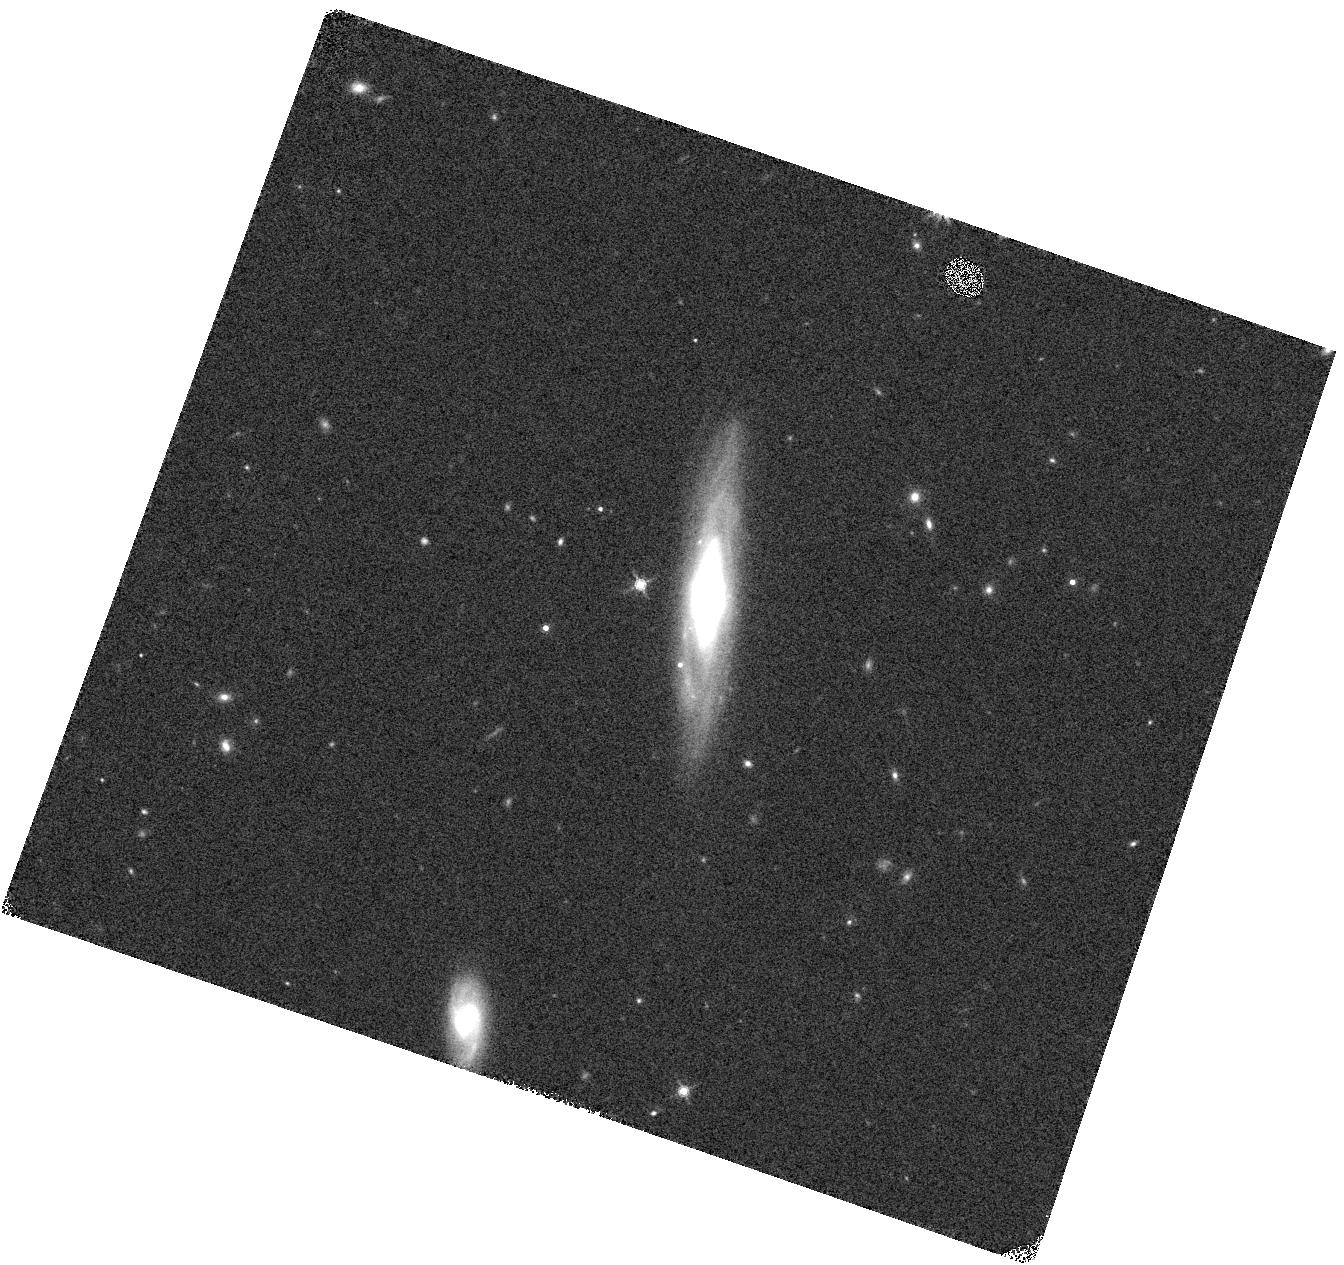
Target: GRB
Instrument: WFC3/IR
Filter: F160W
Exposure: 2 min
Observation ID: hst_15089_02_wfc3_ir_f160w_idlk02

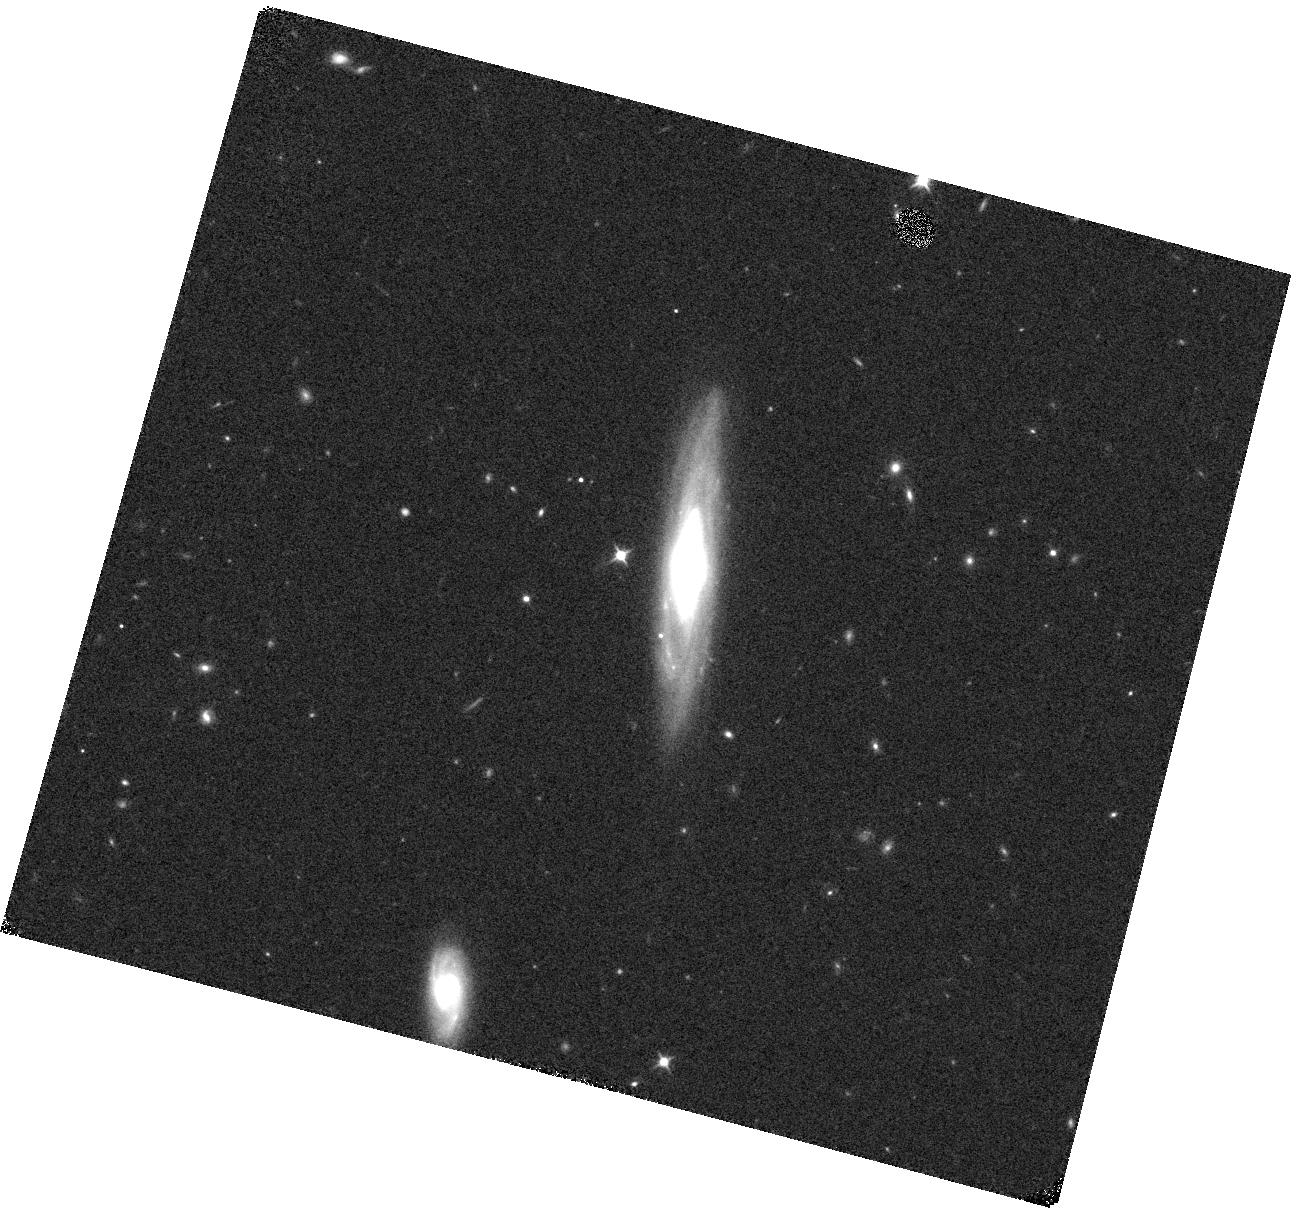
Target: GRB
Instrument: WFC3/IR
Filter: F110W
Exposure: 2 min
Observation ID: hst_15089_03_wfc3_ir_f110w_idlk03

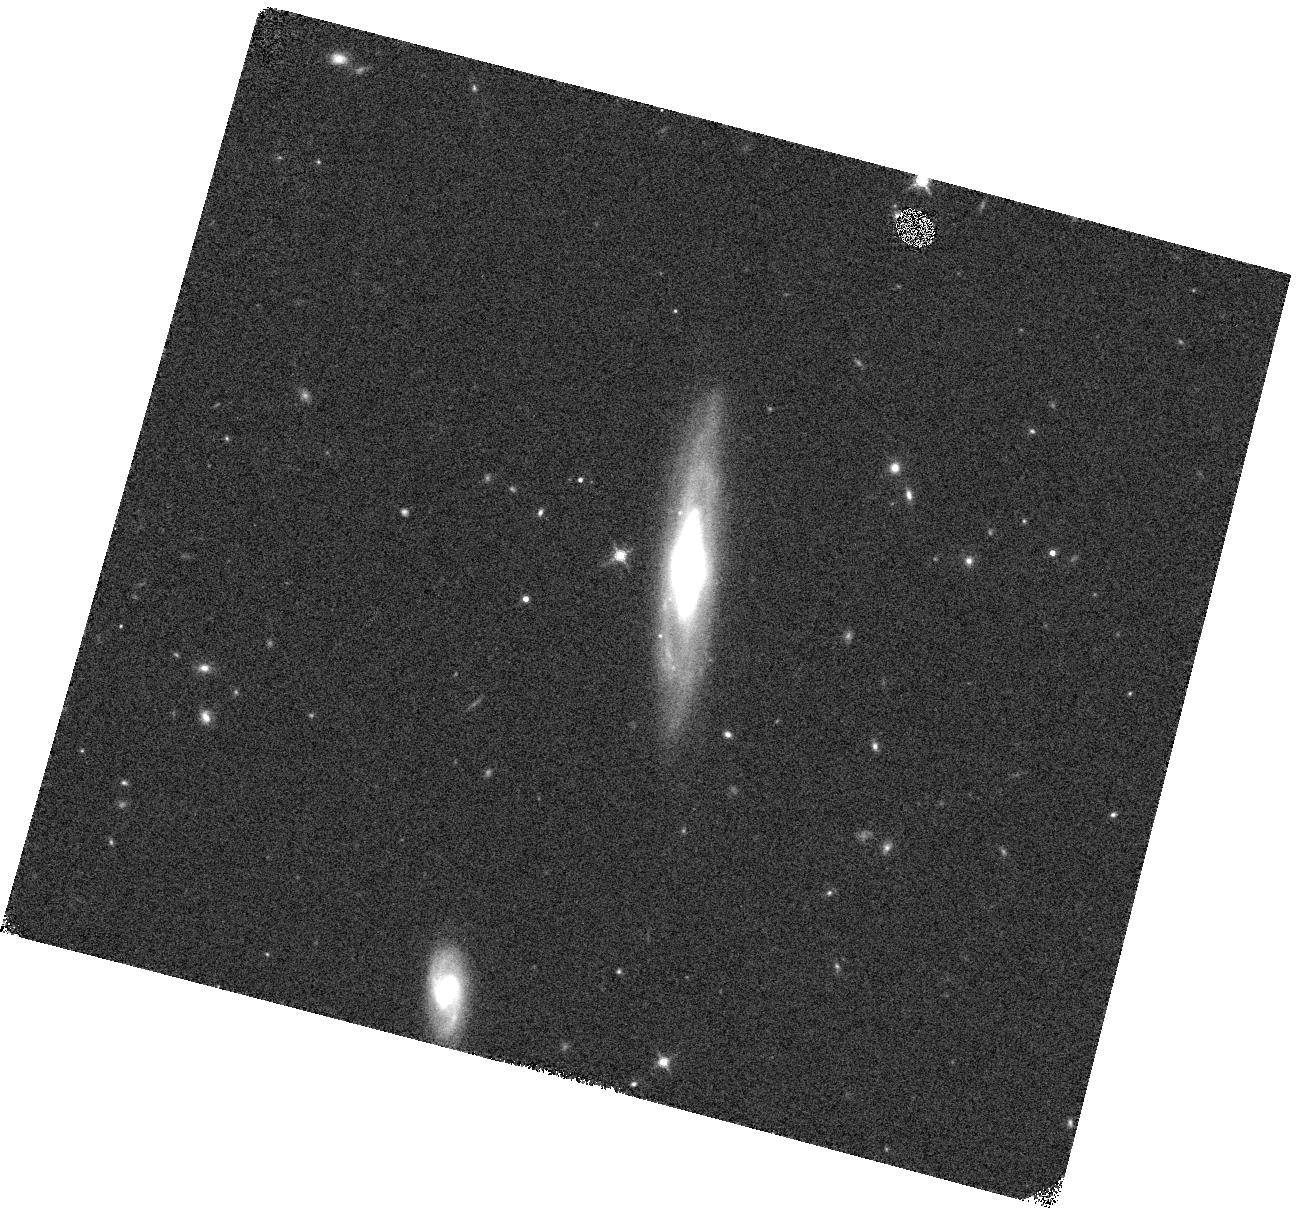
Target: GRB
Instrument: WFC3/IR
Filter: F160W
Exposure: 2 min
Observation ID: hst_15089_04_wfc3_ir_f160w_idlk04

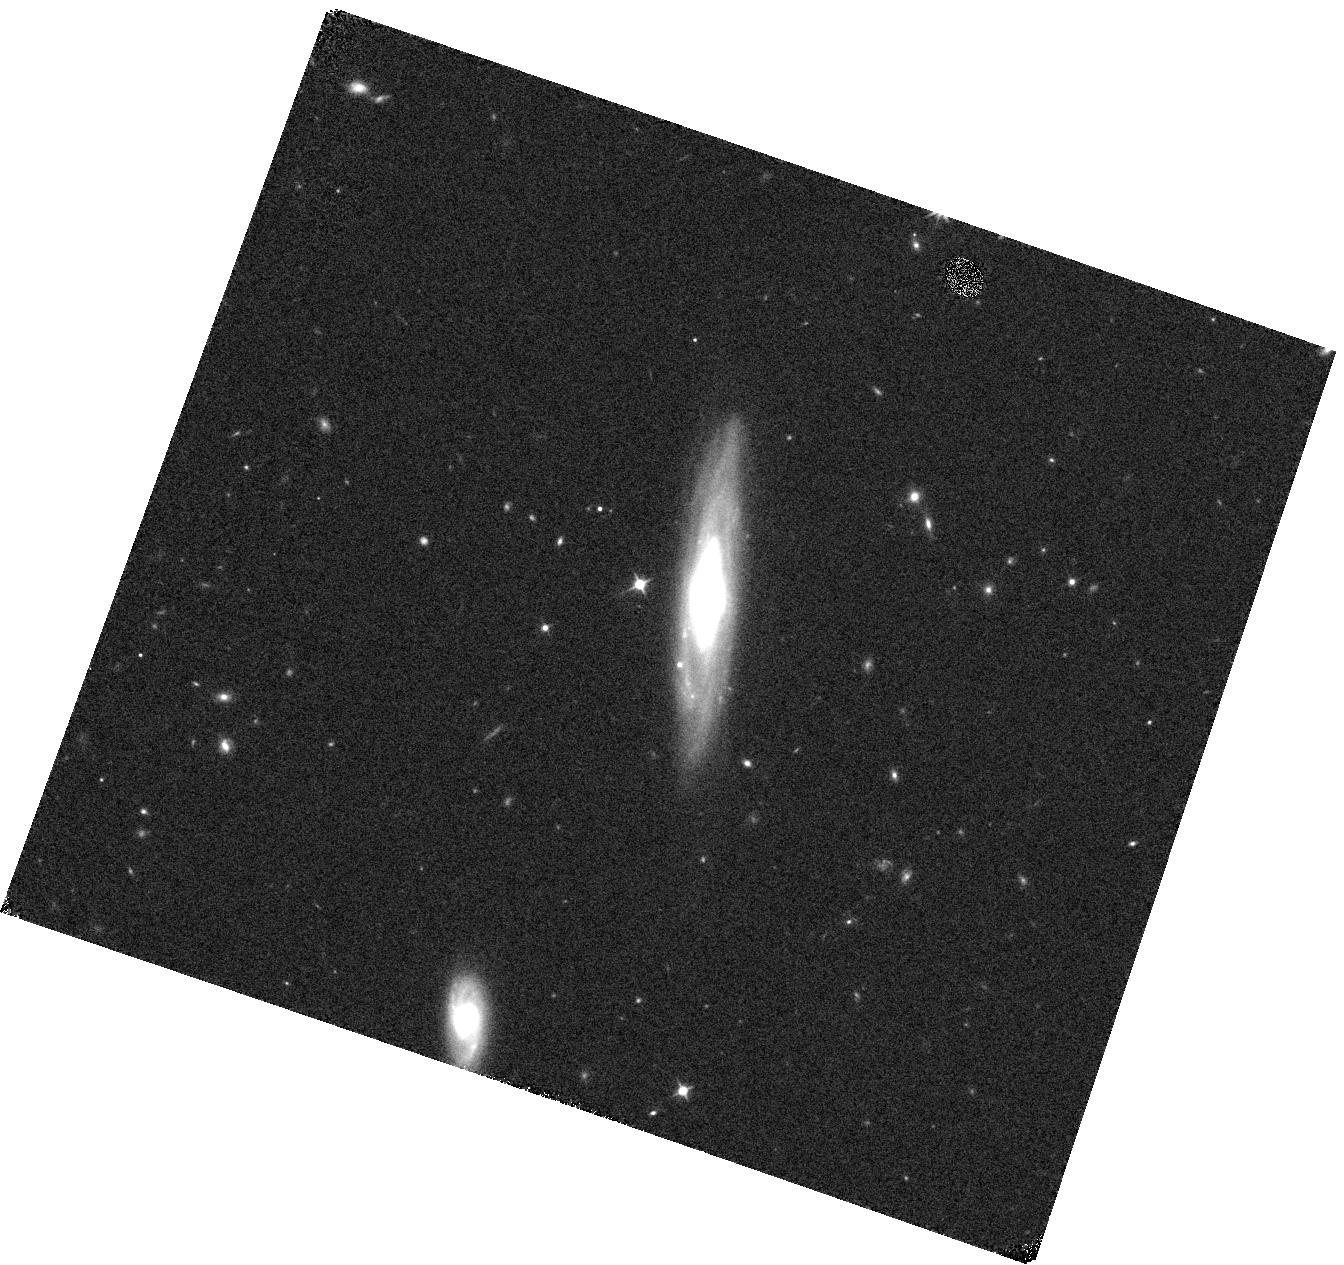
Target: GRB
Instrument: WFC3/IR
Filter: F110W
Exposure: 2 min
Observation ID: hst_15089_01_wfc3_ir_f110w_idlk01

Identify the signature of neutron star mergers through rapid Hubble observations of a short GRB (PI: Troja, Eleonora)

The afterglow of some short GRBs displays a late-time rebrightening, visible a few days after the gamma-ray burst. Recent HST observations provided tantalizing evidence that such late-time bump could be explained as the emergence of the underlying kilonova emission. This would represent the incontrovertible signature of a neutron star merger, and the first direct link between short GRBs and their progenitors. Here we ask for a rapid HST follow-up observation of a short duration GRB in order to detect the expected kilonova bump, and to constrain the origin of the observed emission.